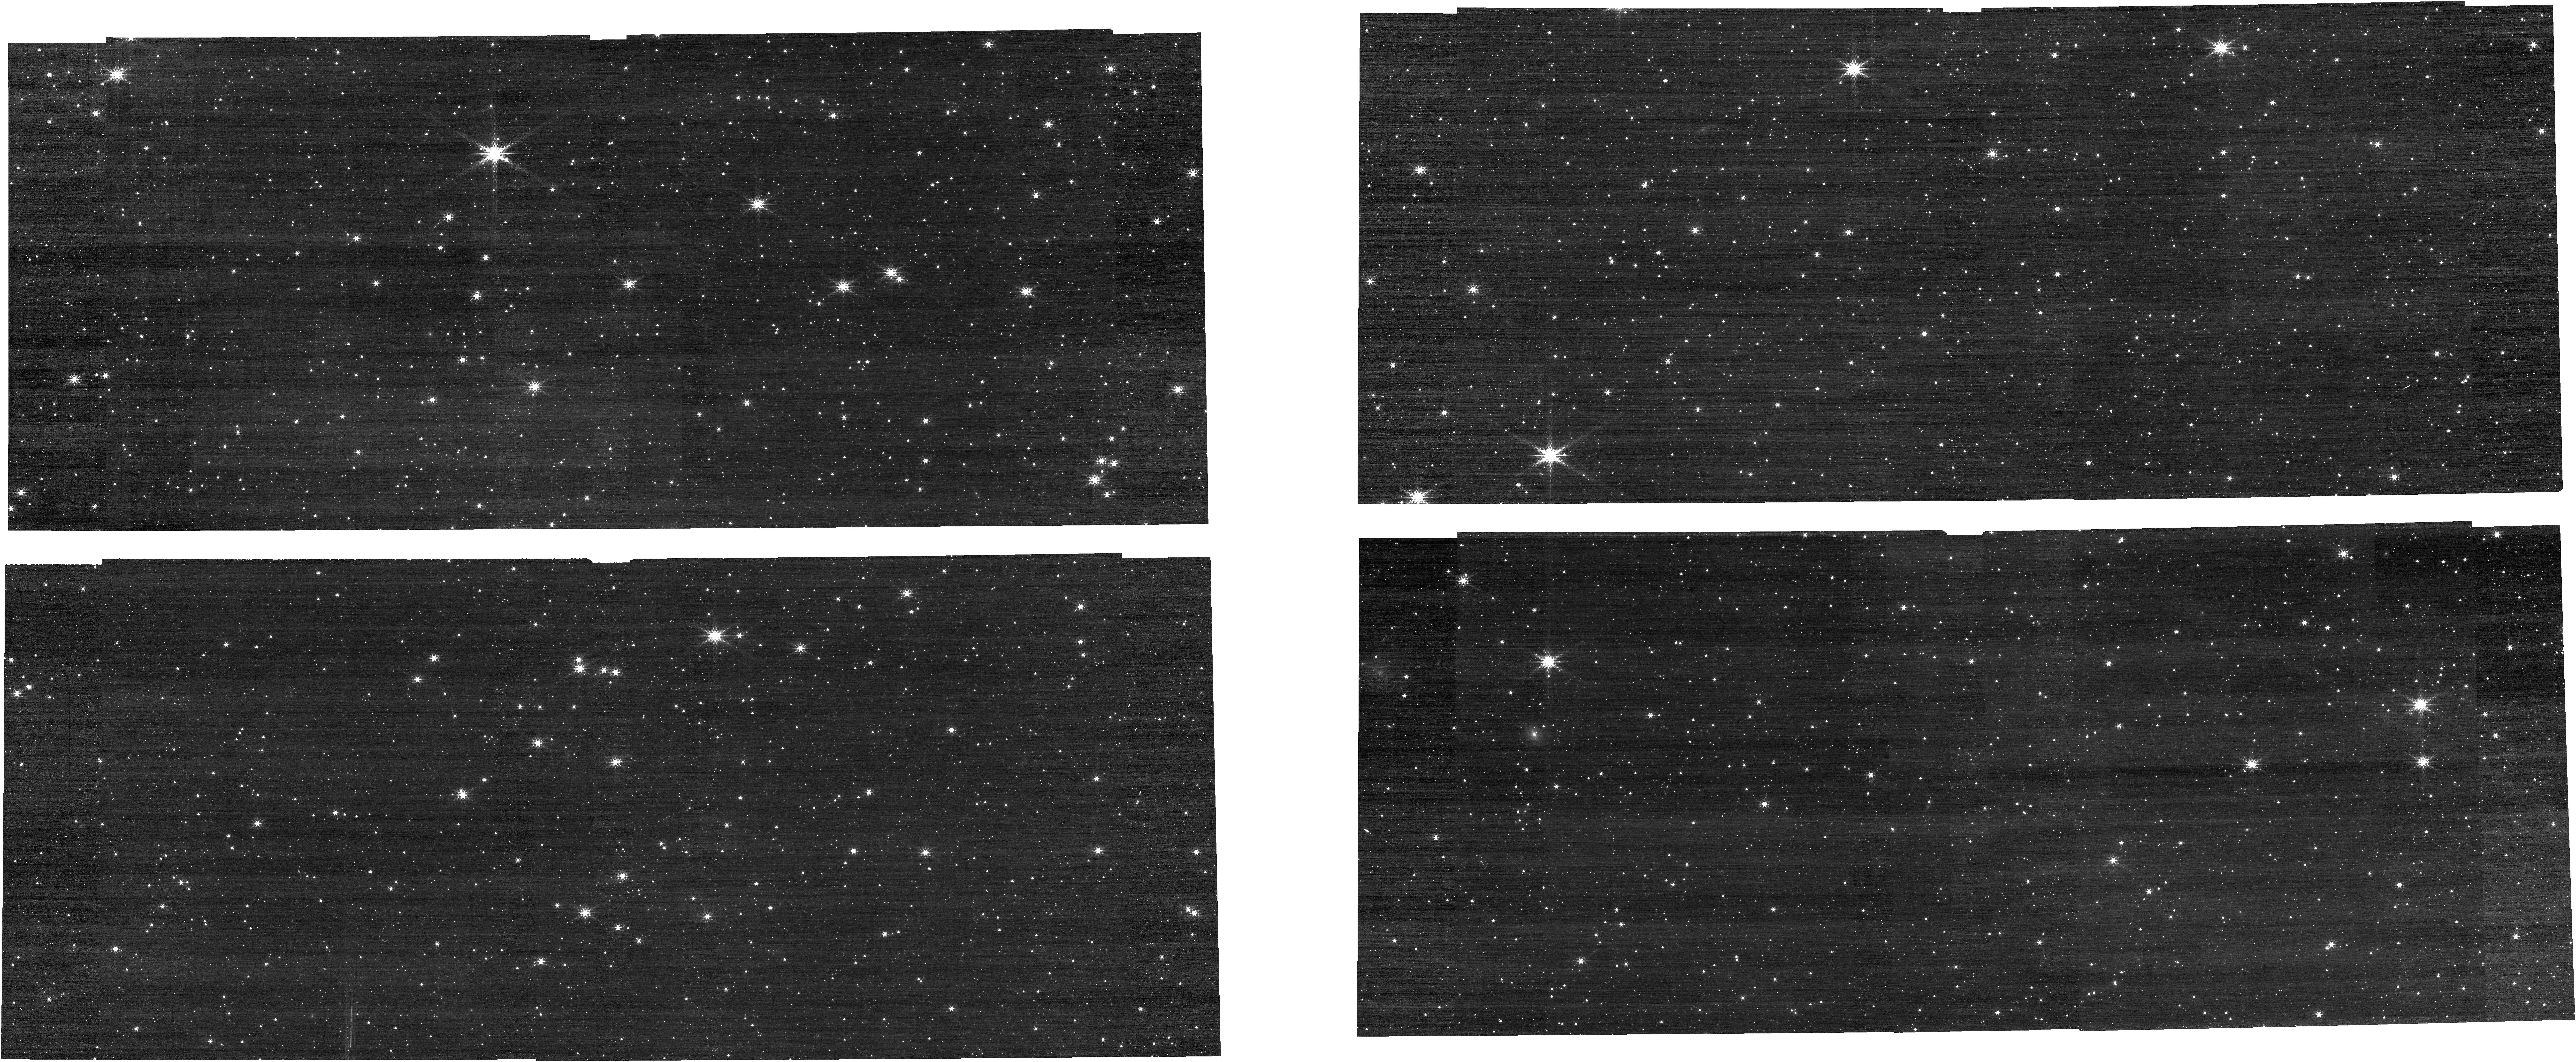
Target: IRAS-05248-7007
Instrument: NIRCAM
Filter: F210M
Exposure: 2 min
Observation ID: jw01076-o102_t002_nircam_clear-f210m

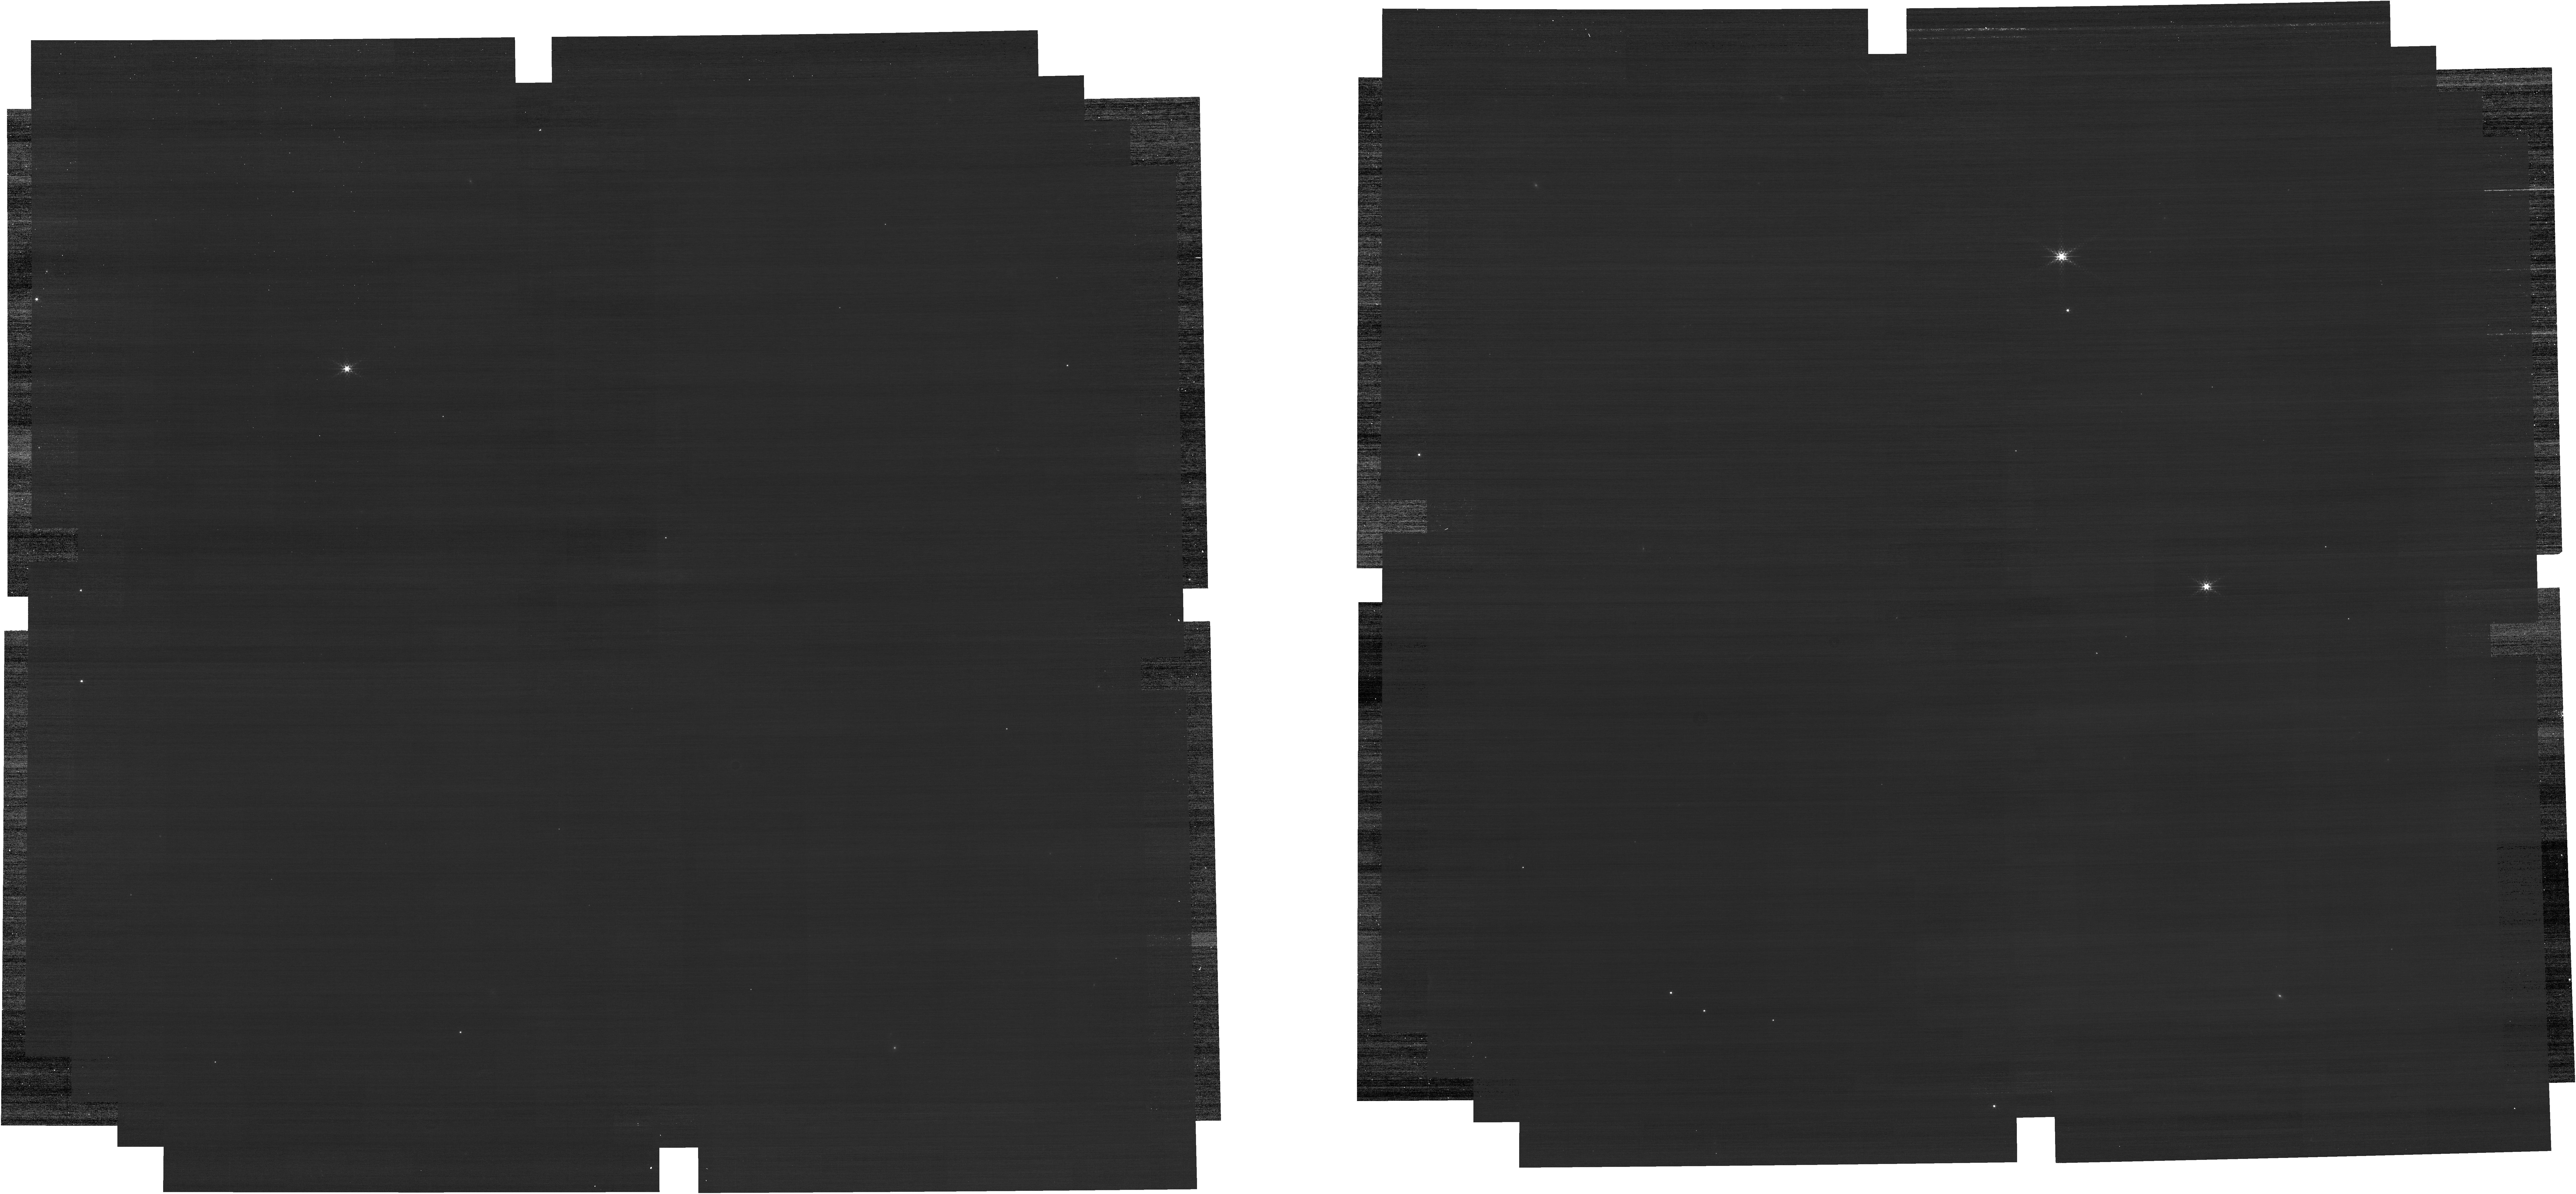
Target: P330-E
Instrument: NIRCAM
Filter: F212N
Exposure: 8 min
Observation ID: jw01076-o110_t001_nircam_clear-f212n

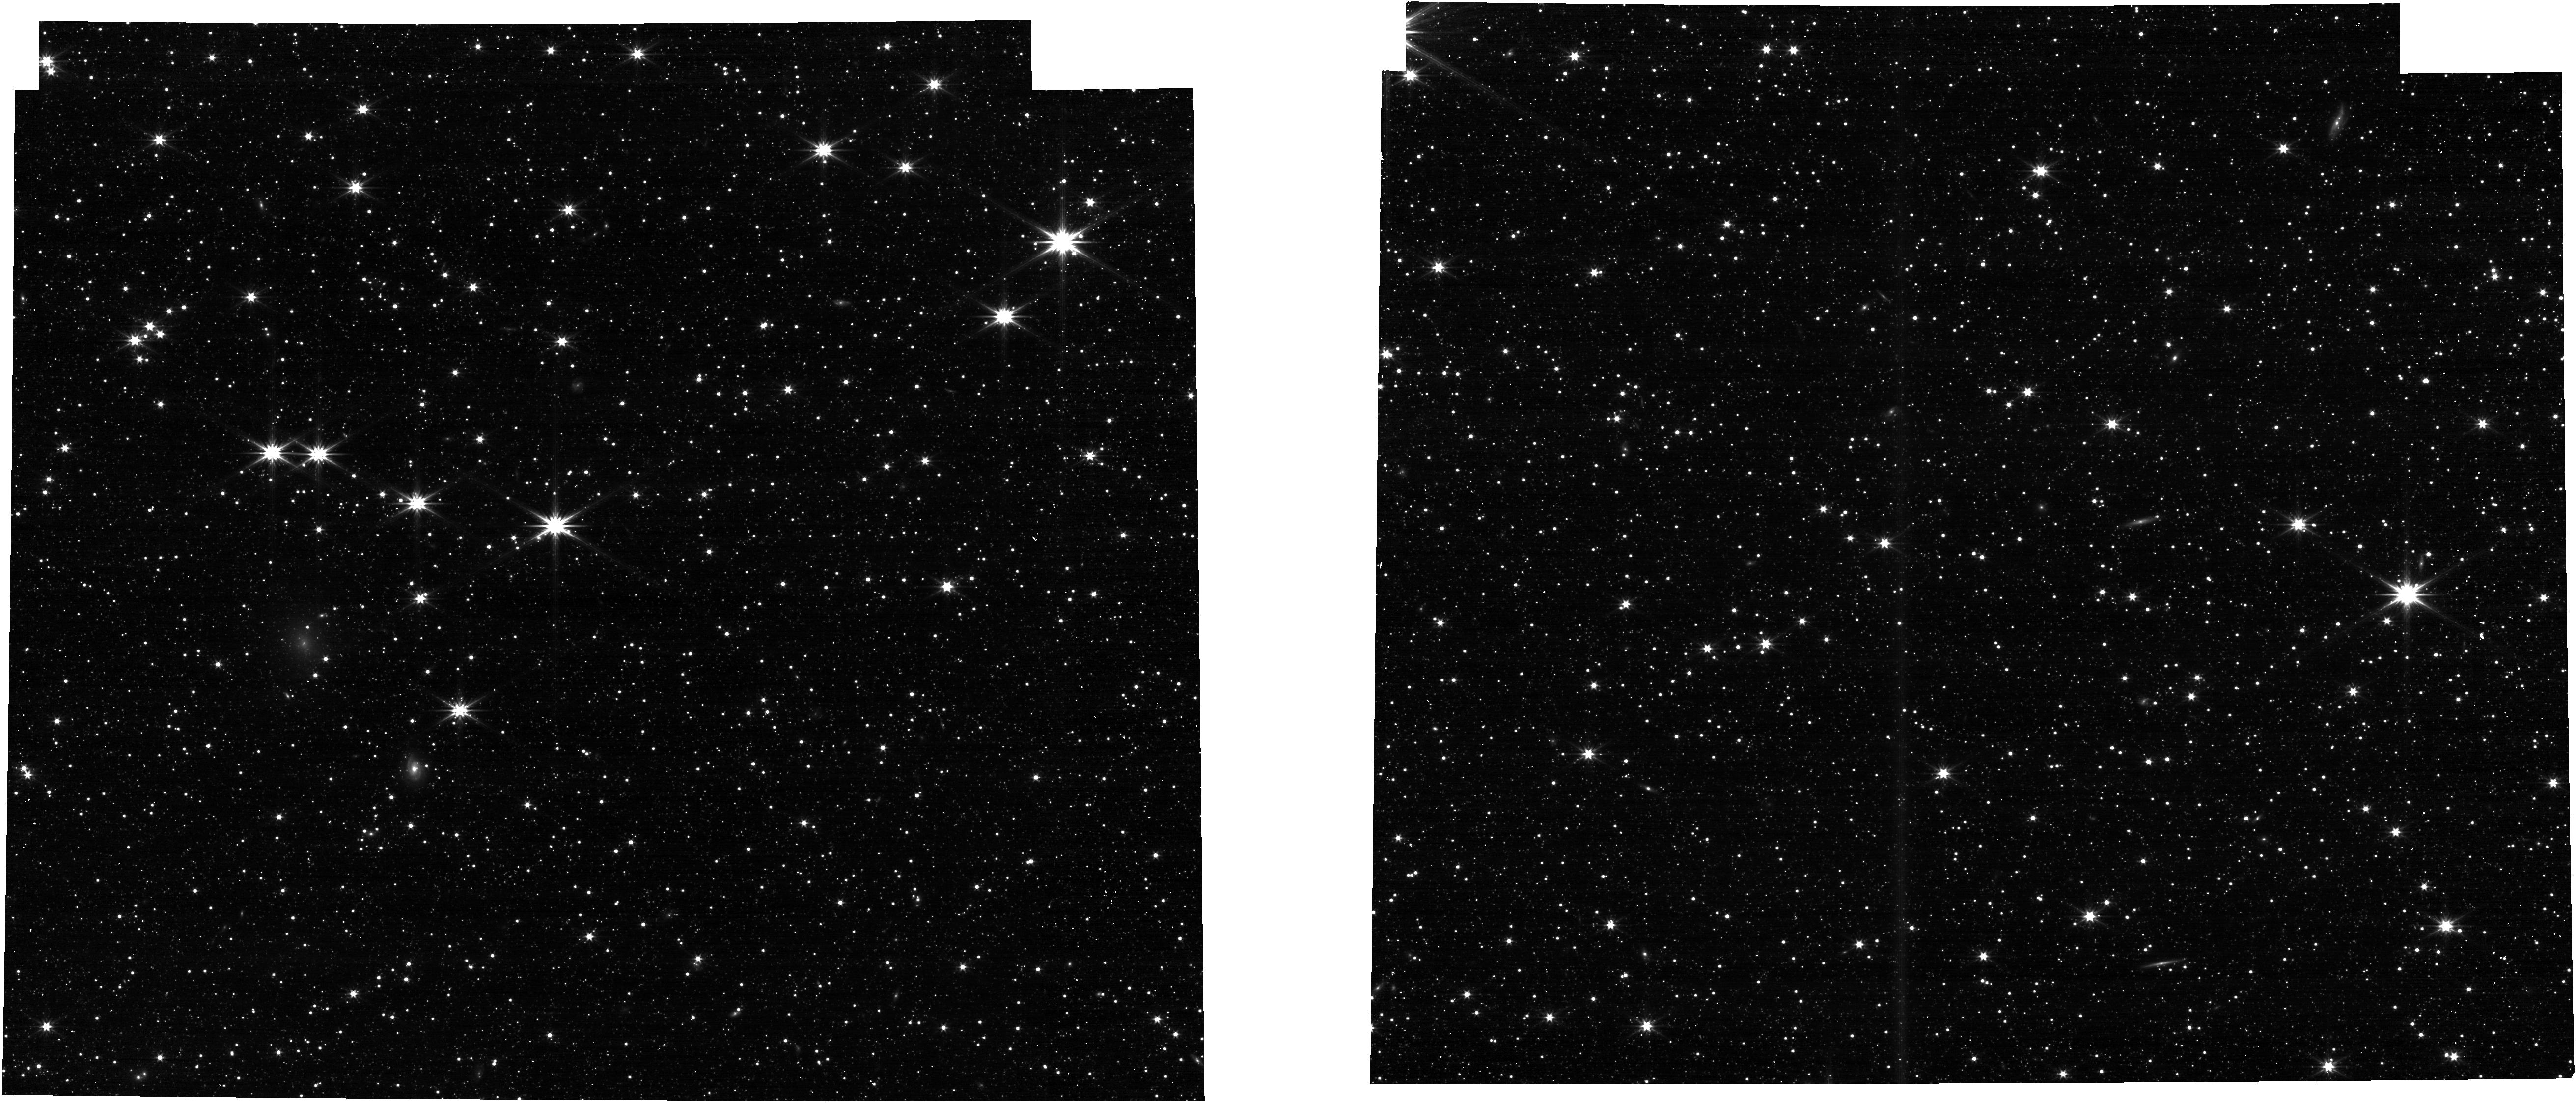
Target: IRAS-05248-7007-TILE-2
Instrument: NIRCAM
Filter: F322W2
Exposure: 1 min
Observation ID: jw01076-o124_t005_nircam_clear-f322w2

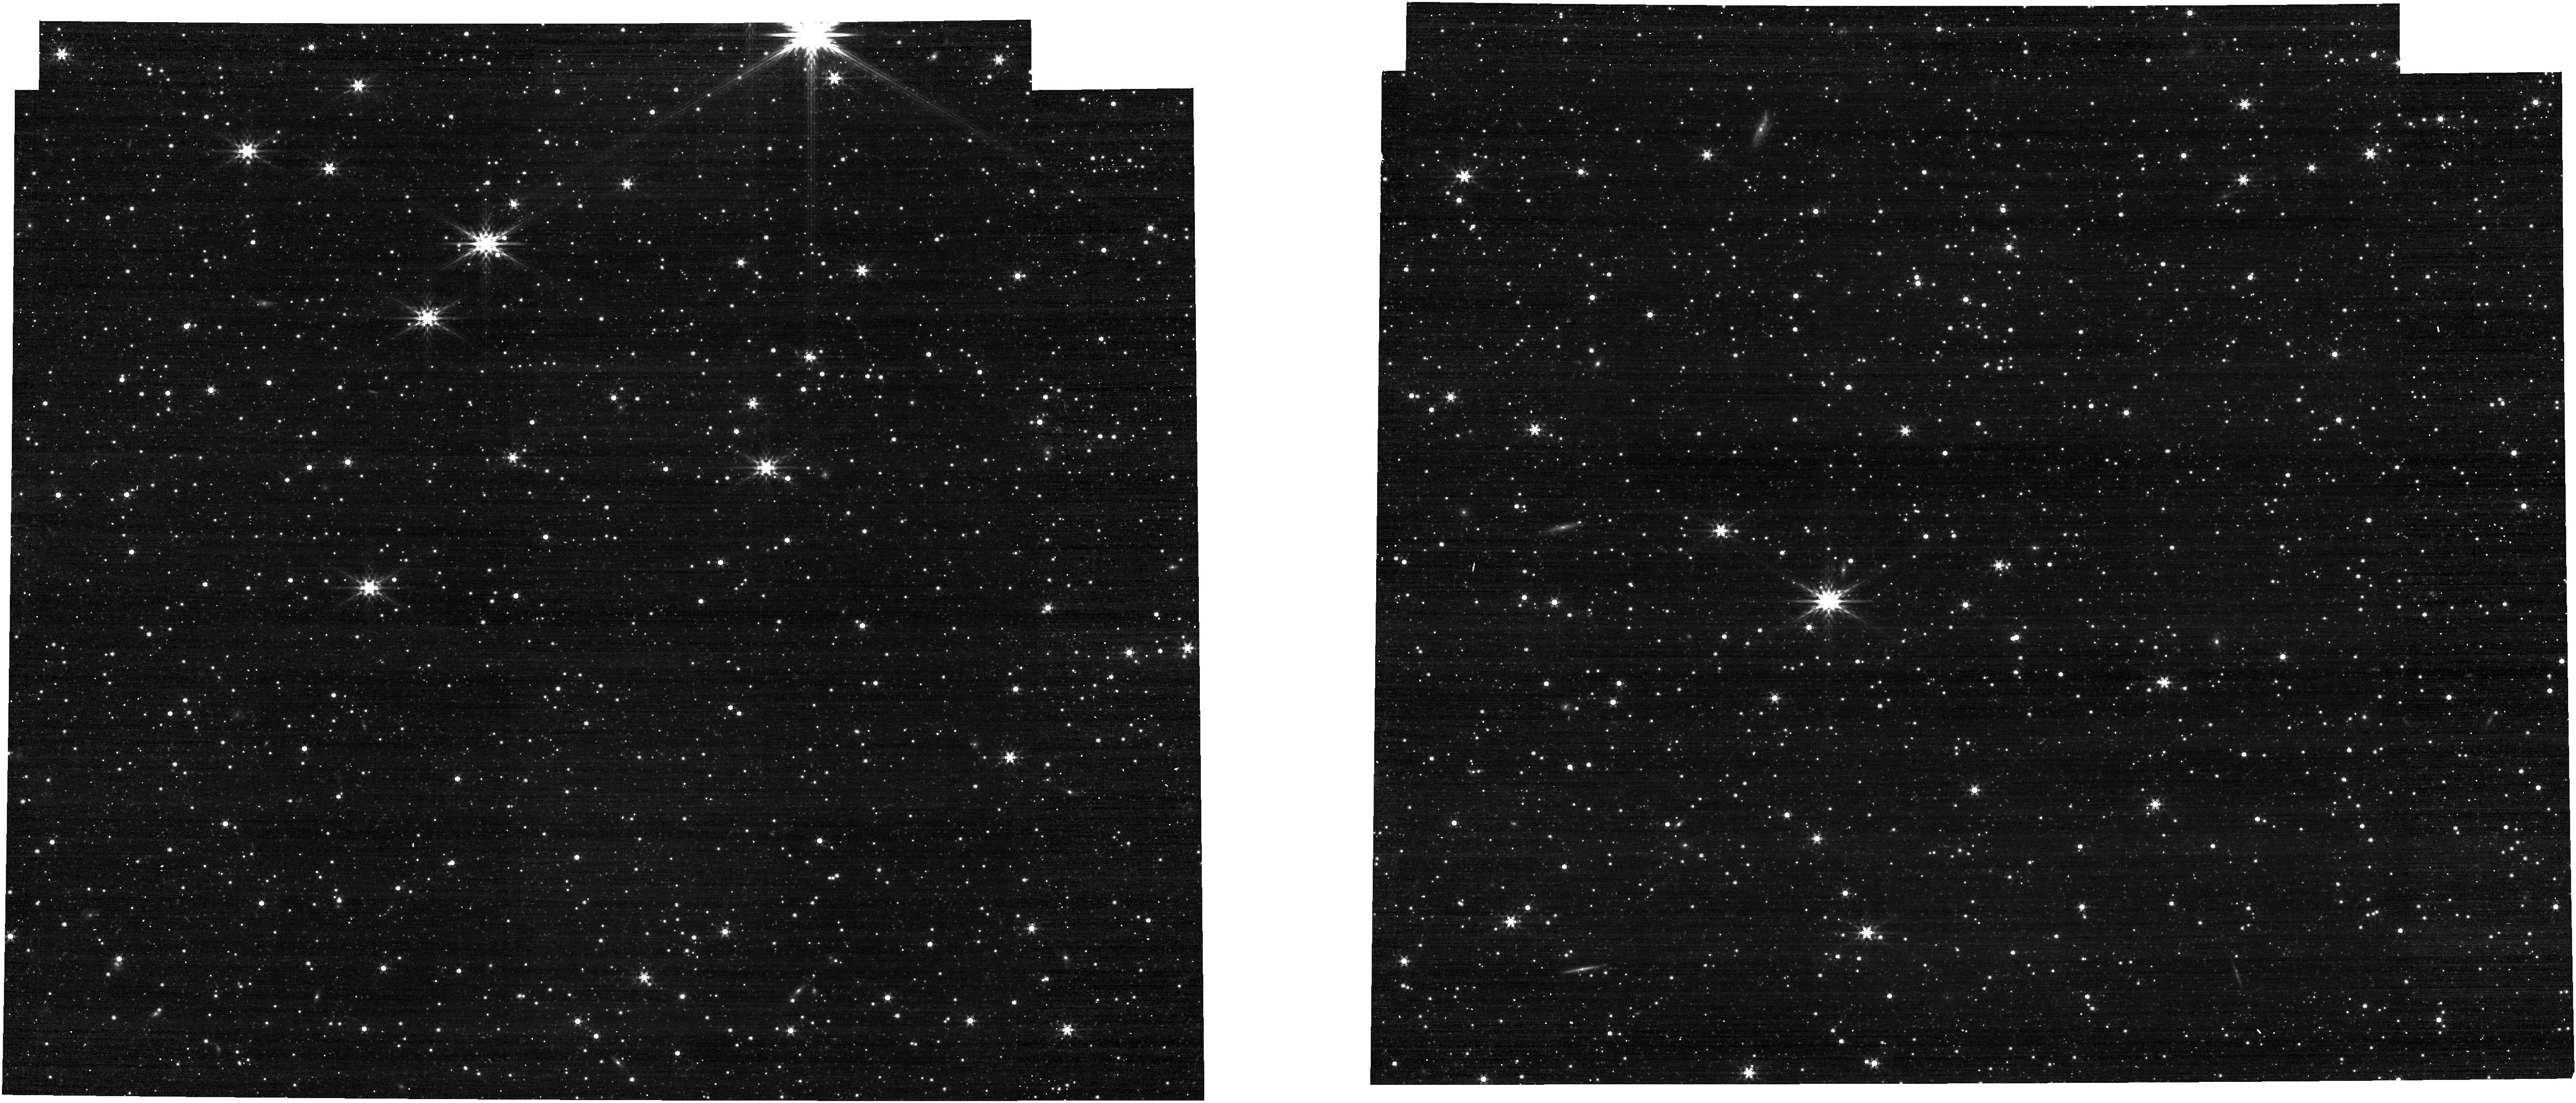
Target: IRAS-05248-7007
Instrument: NIRCAM
Filter: F444W
Exposure: 1 min
Observation ID: jw01076-o117_t002_nircam_clear-f444w

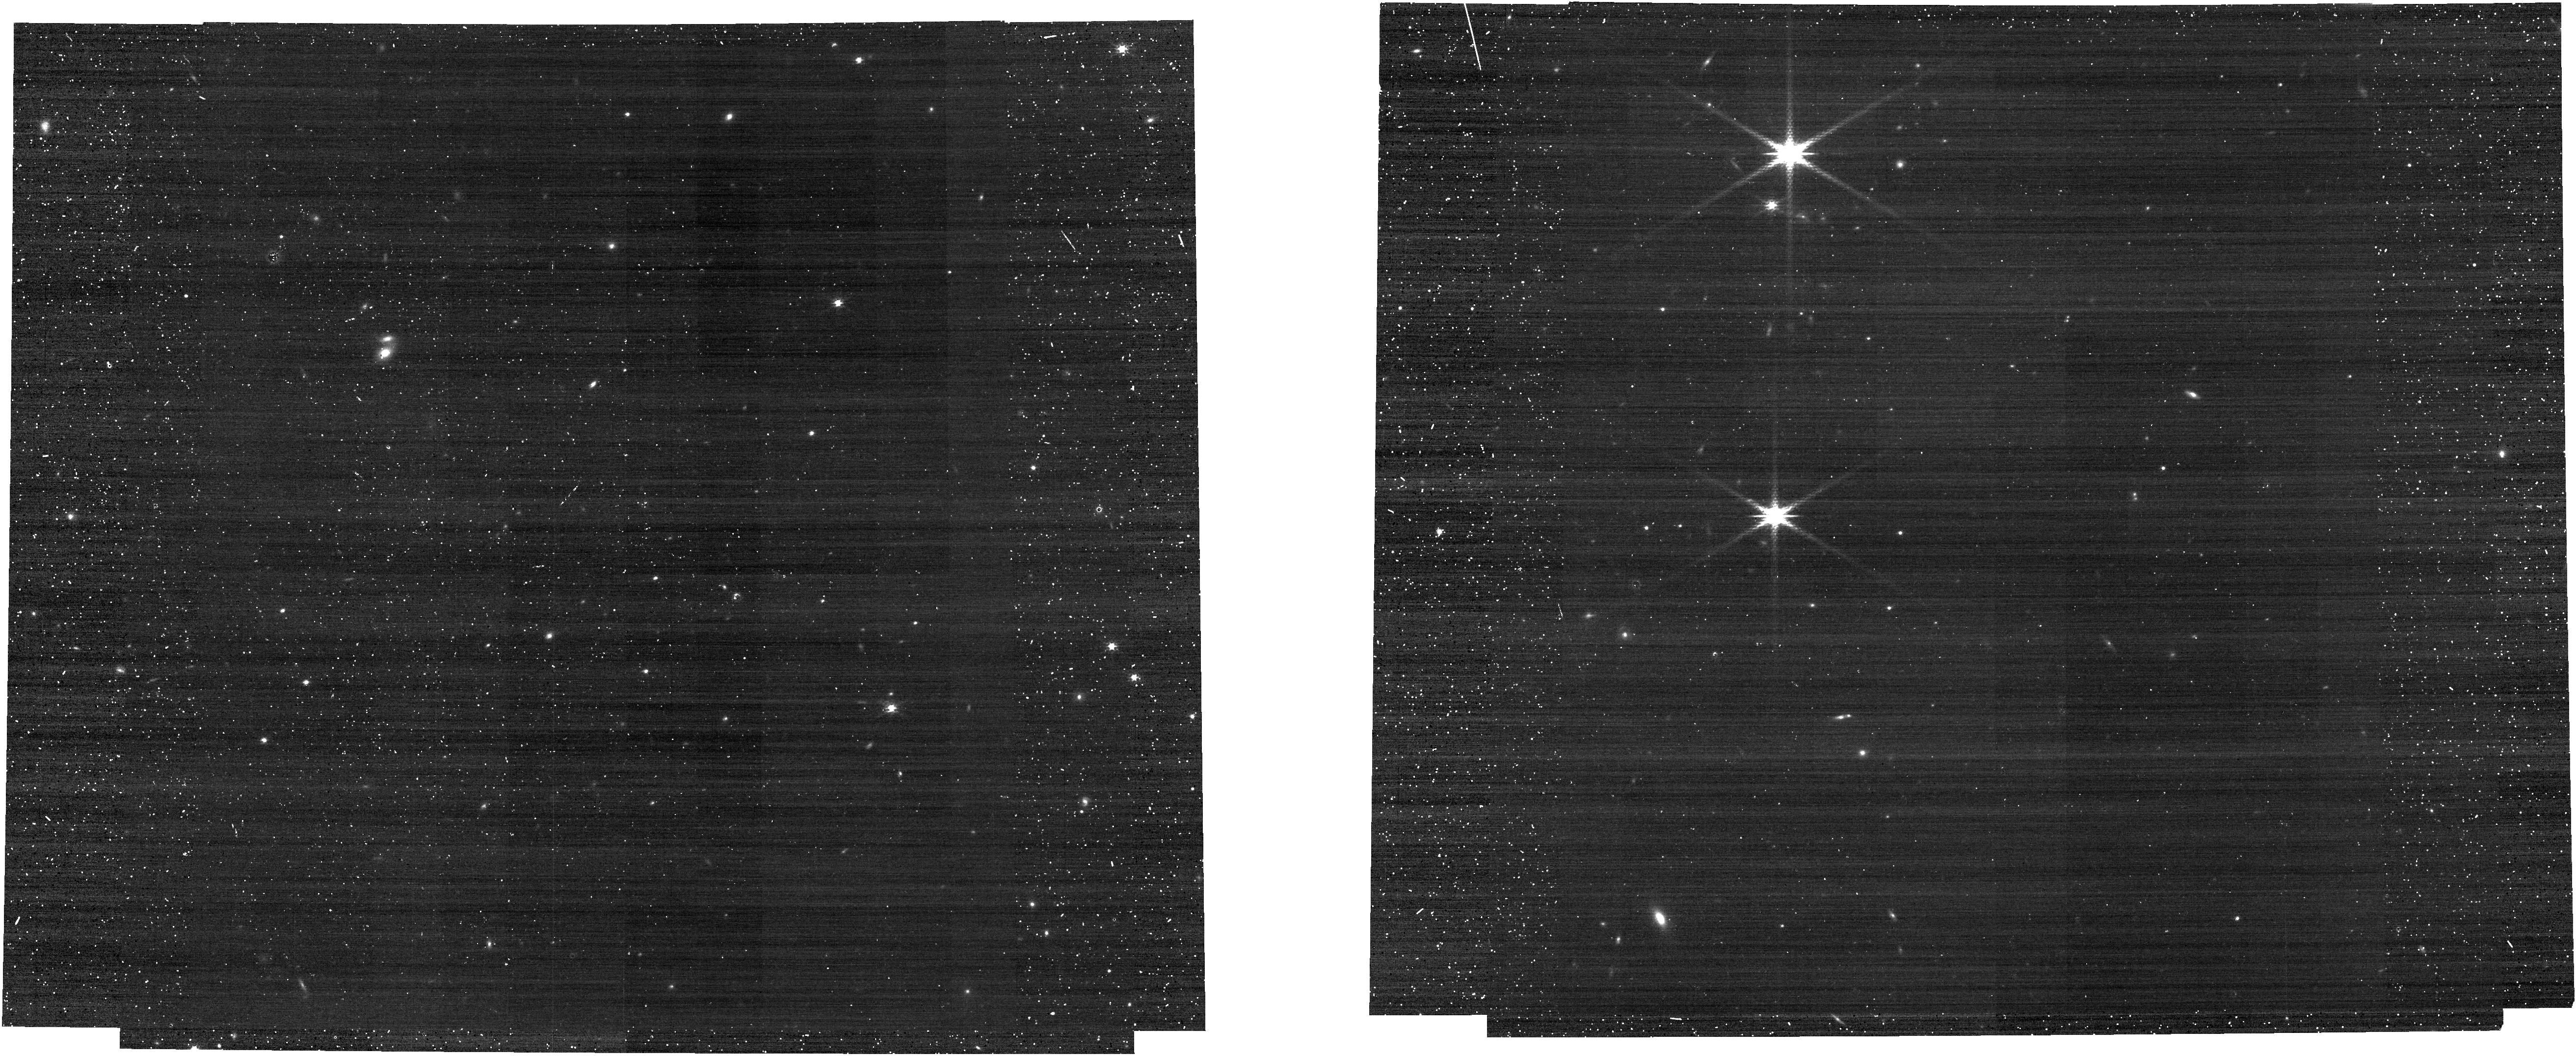
Target: P330-E
Instrument: NIRCAM
Filter: F250M
Exposure: 6 min
Observation ID: jw01076-o103_t001_nircam_clear-f250m

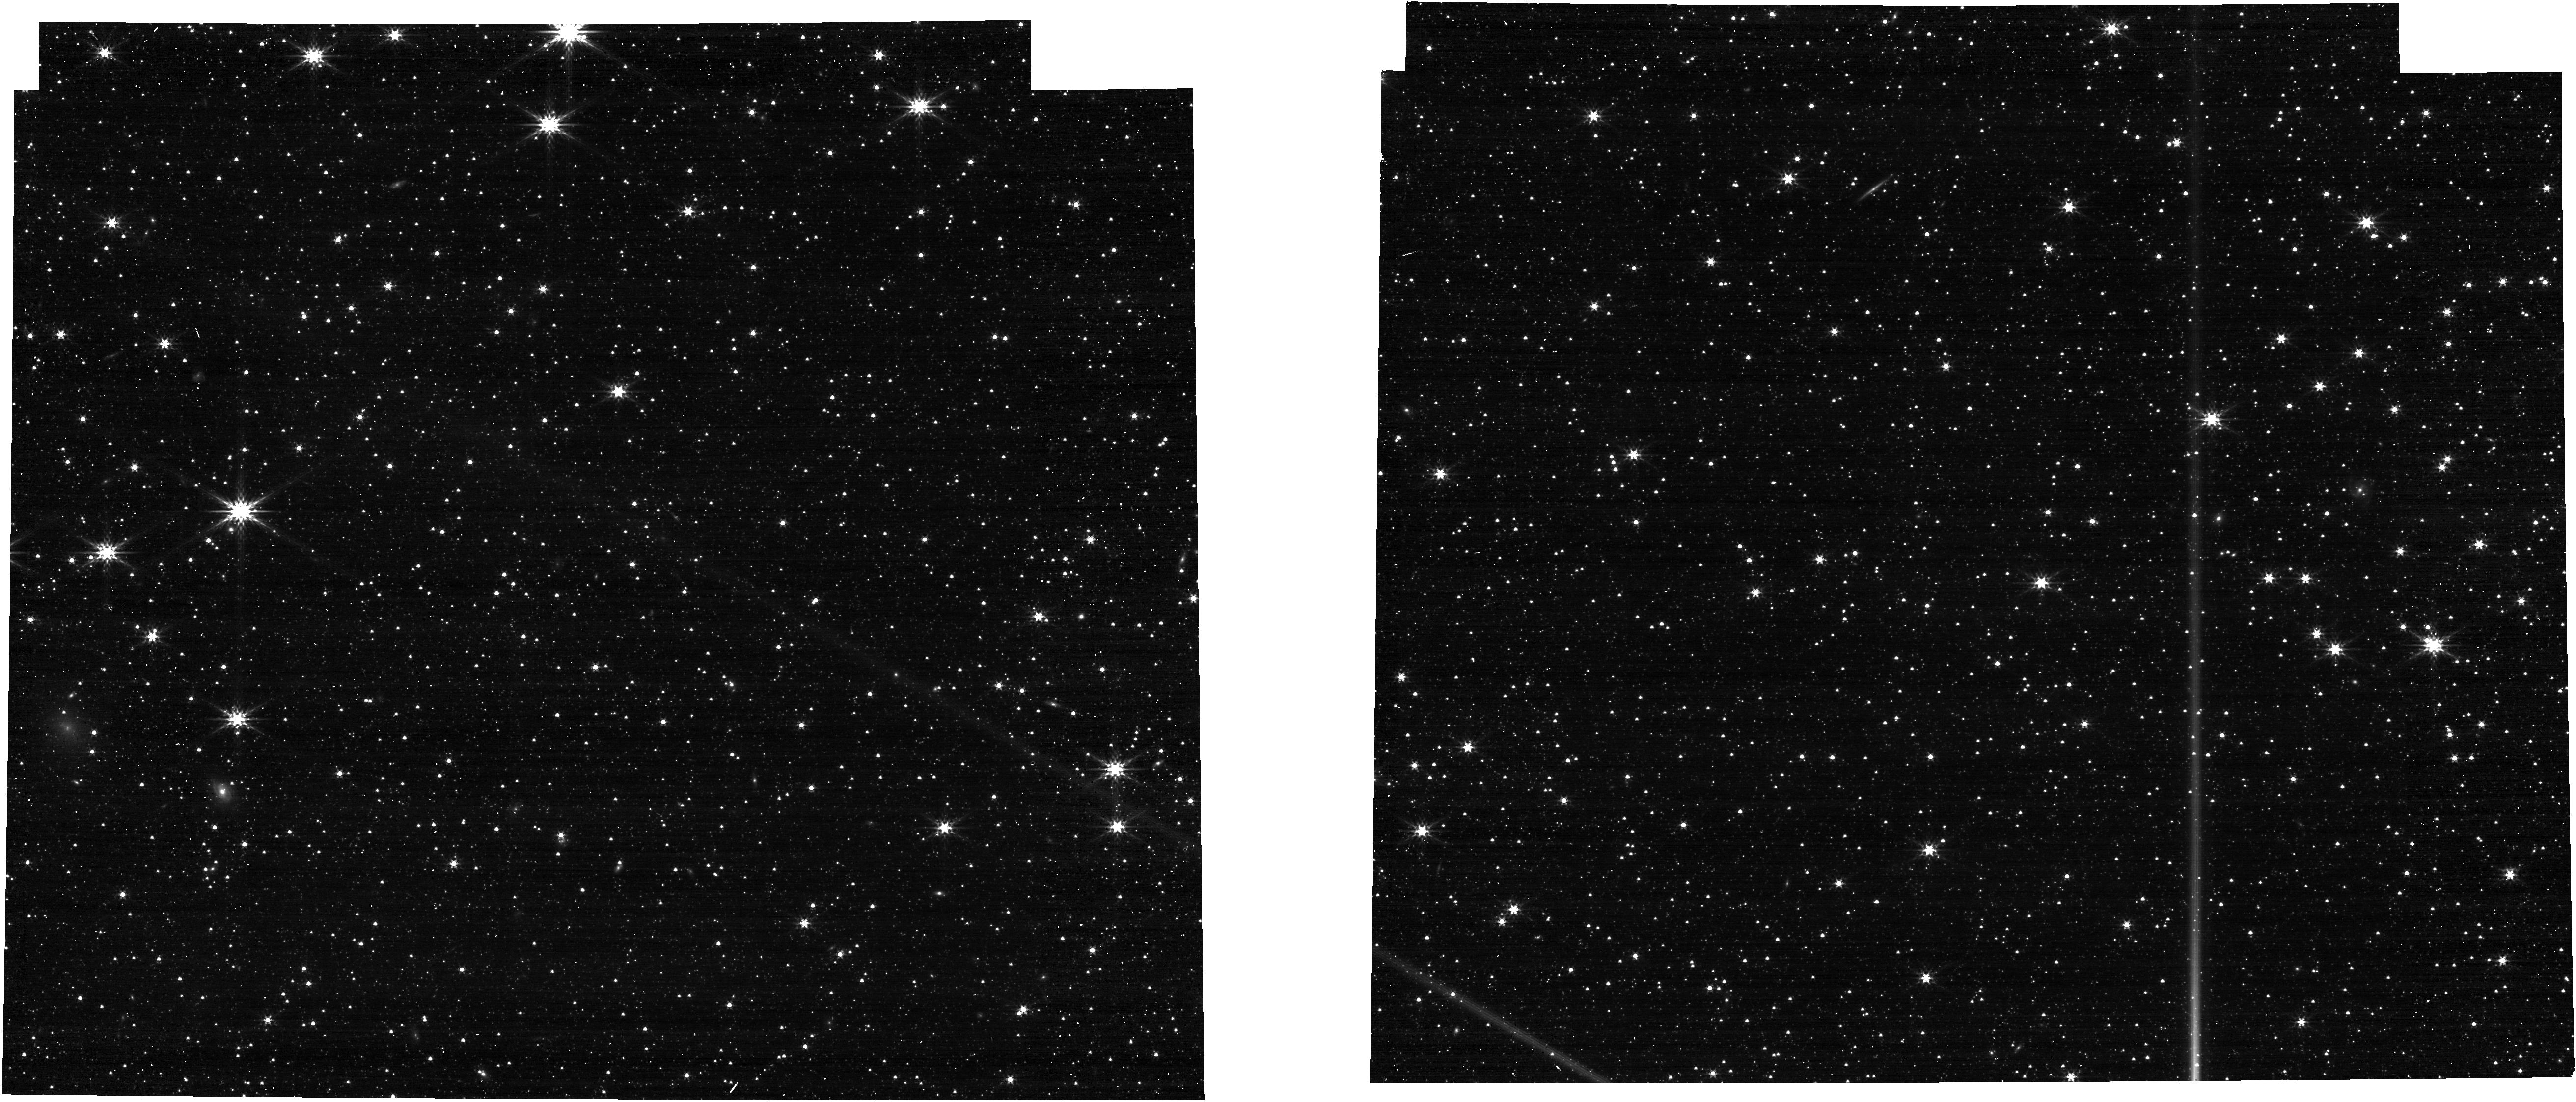
Target: IRAS-05248-7007
Instrument: NIRCAM
Filter: F356W
Exposure: 2 min
Observation ID: jw01076-o101_t002_nircam_clear-f356w

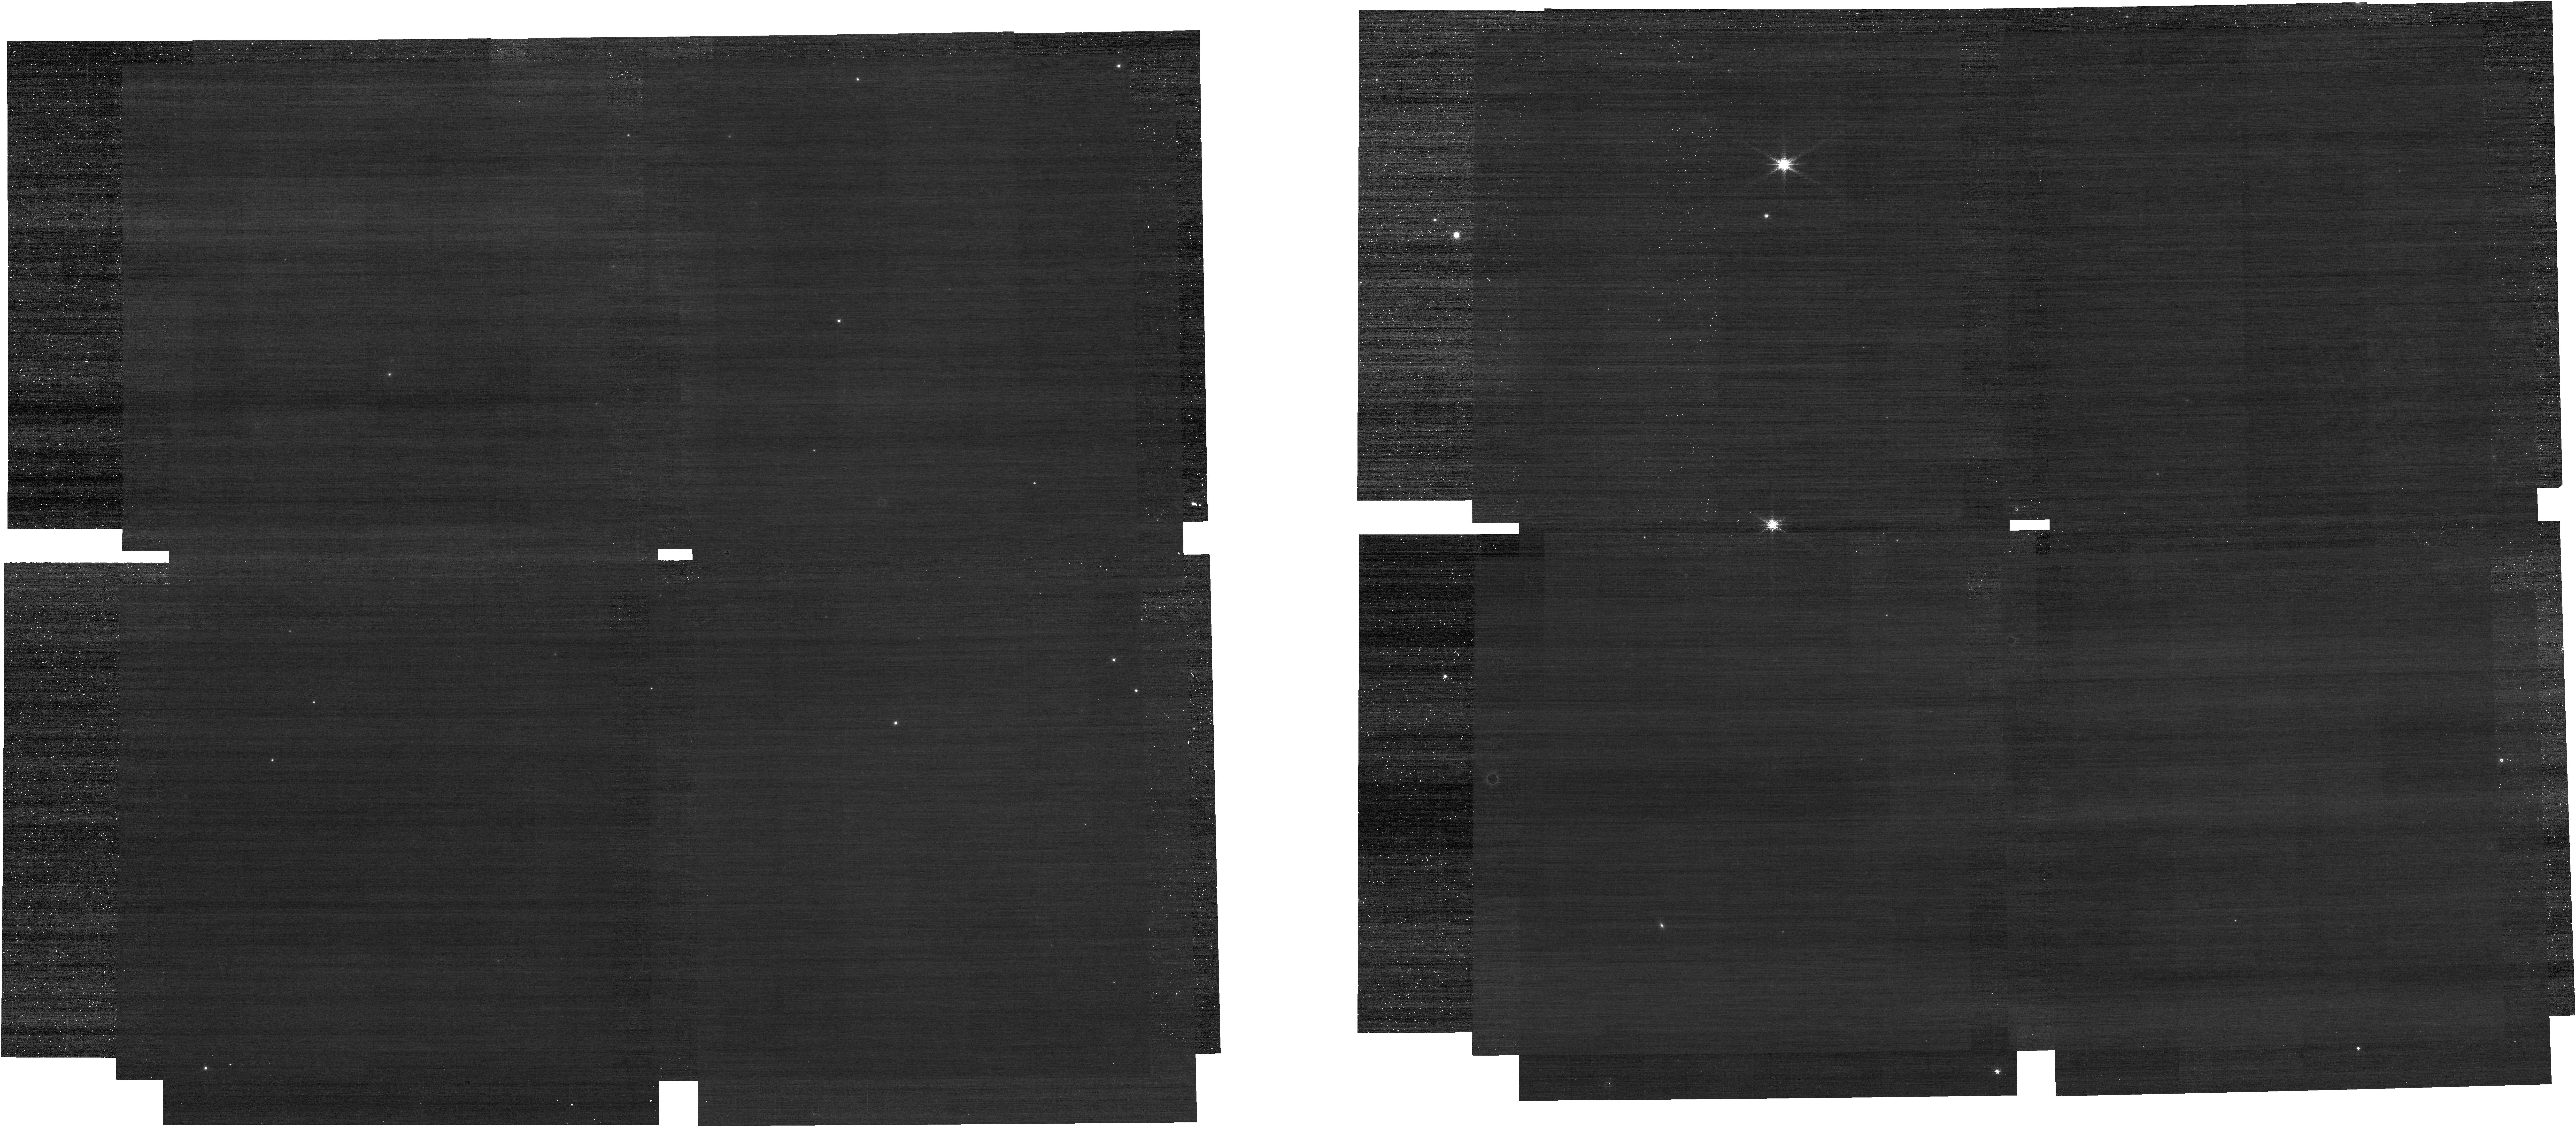
Target: P330-E
Instrument: NIRCAM
Filter: F187N
Exposure: 10 min
Observation ID: jw01076-o103_t001_nircam_clear-f187n

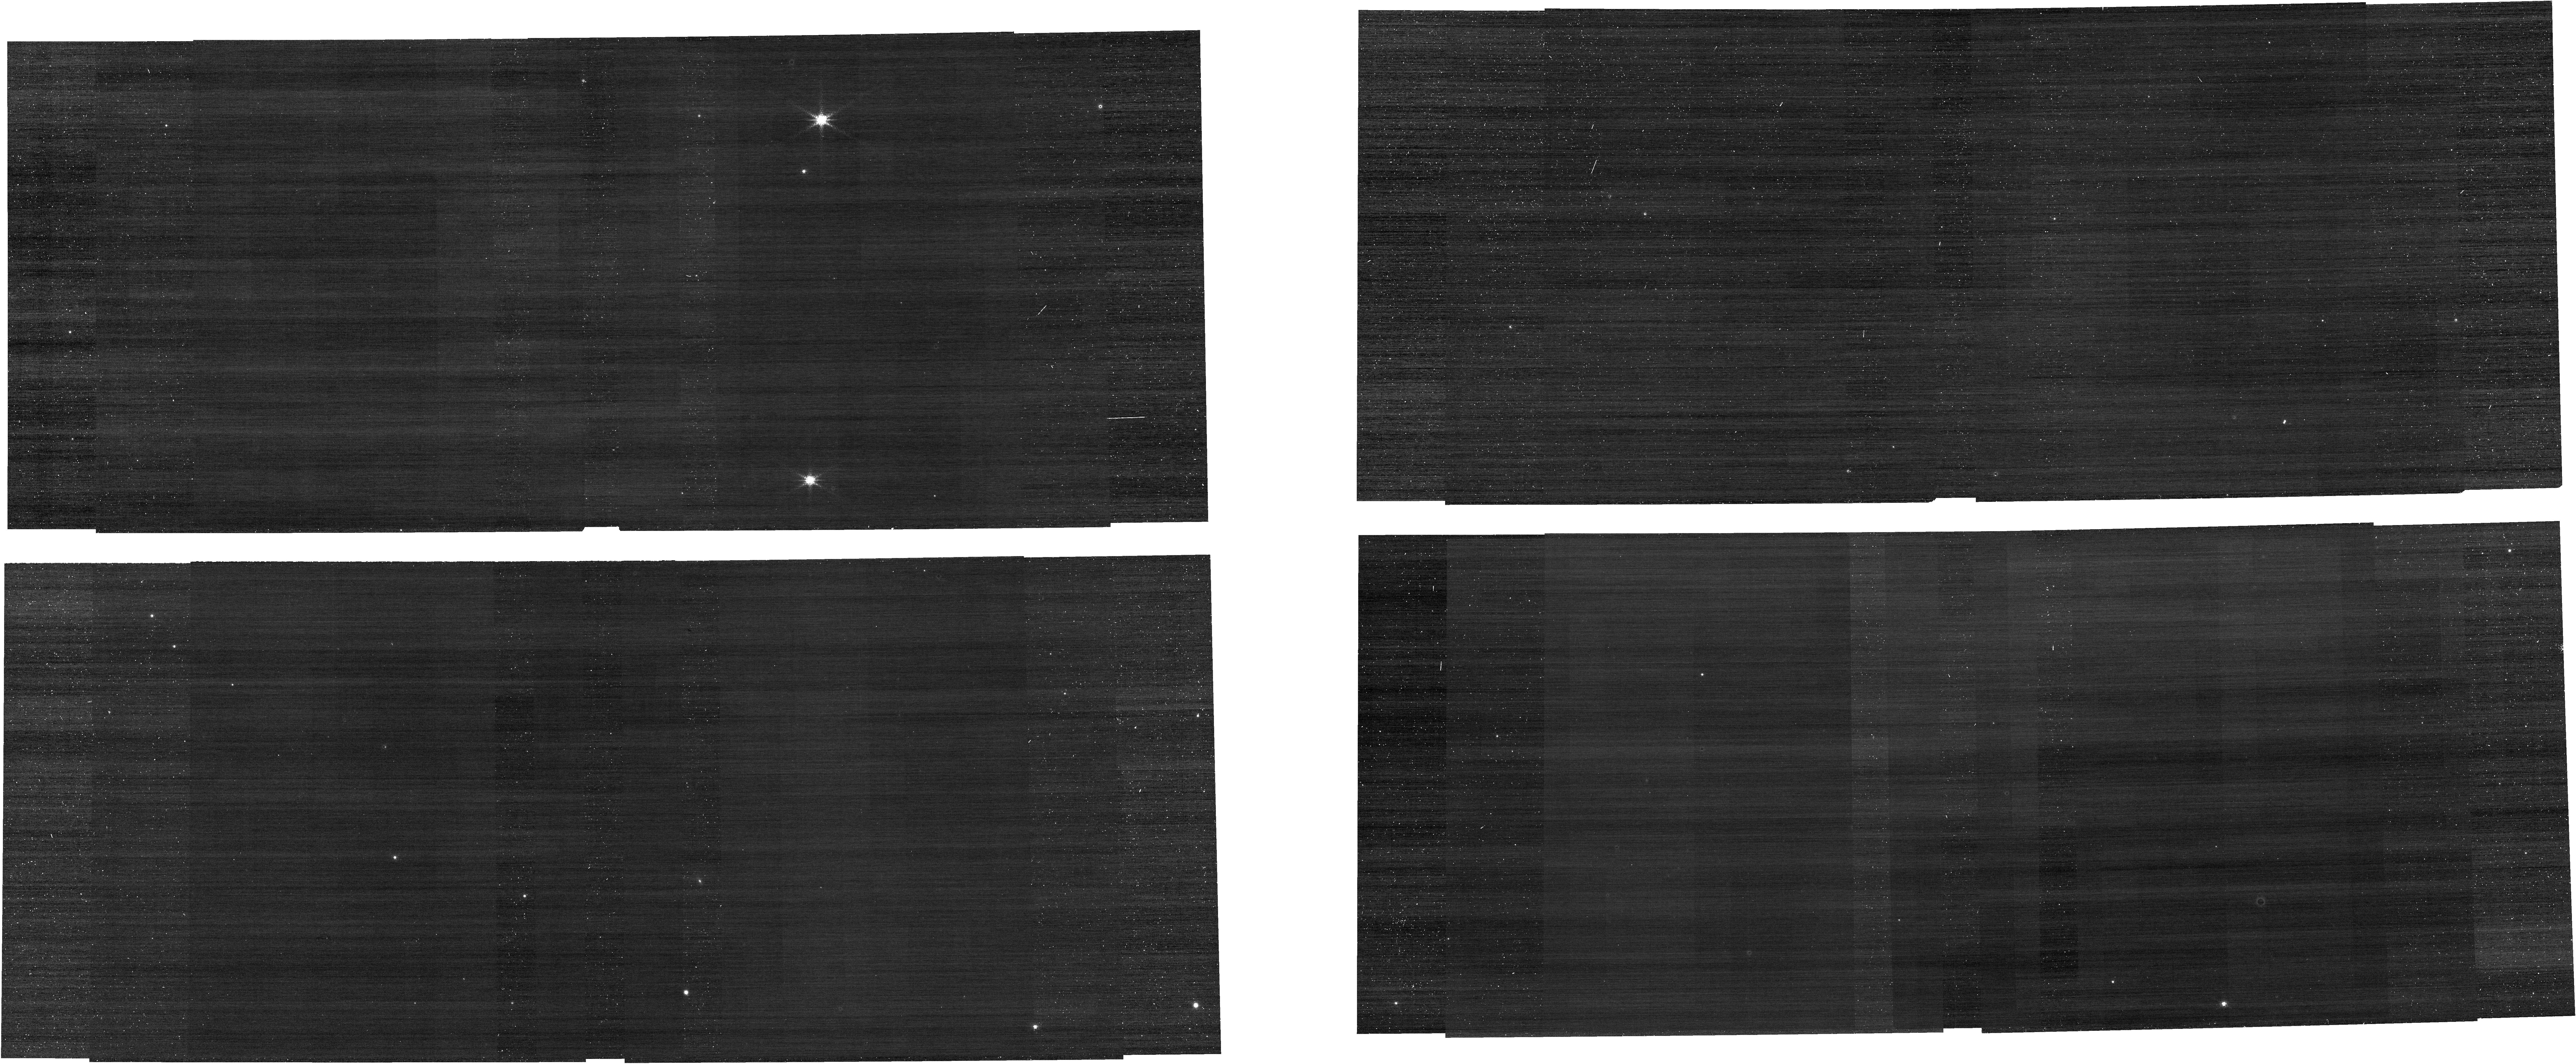
Target: P330-E
Instrument: NIRCAM
Filter: F150W2+F164N
Exposure: 4 min
Observation ID: jw01076-o104_t001_nircam_f150w2-f164n

NIRCam LW Grism Baseline Characterization (CAR NIRCam-032) (PI: Pirzkal, Norbert)

The goal of this activity is to prepare for scientific use of the longwave (LW) slitless grisms. NIRcam has 4 LW grisms: each module has one that disperses light parallel to detector rows (GRISMR), and a second with dispersion parallel to detector columns (GRISMC).The un-deflected wavelength for the grisms is 3.95 microns; the NIRCam filter nearest in wavelength to that is F405N, and that filter is used below for just that reason.These elements have two primary purposes: 1) time-series observations of exoplanet transits, eclipses, and phase curves, and 2) wide-field imaging to simultaneously obtain spectra for large numbers of sources. These two science cases are supported by different APT templates, and while some commissioning goals are in-common, there are also specific needs for the time-series template. While not required, it will make sense to schedule the grism time-series calibration observations and the flux and spectral calibration observations back-to-back for a given target. Observations 1 & 2 are prerequisites for observations 7 - 14, with a 24hr analysis period required between them. Observations 3 - 6 can be scheduled as desired, including before observations 1 & 2.